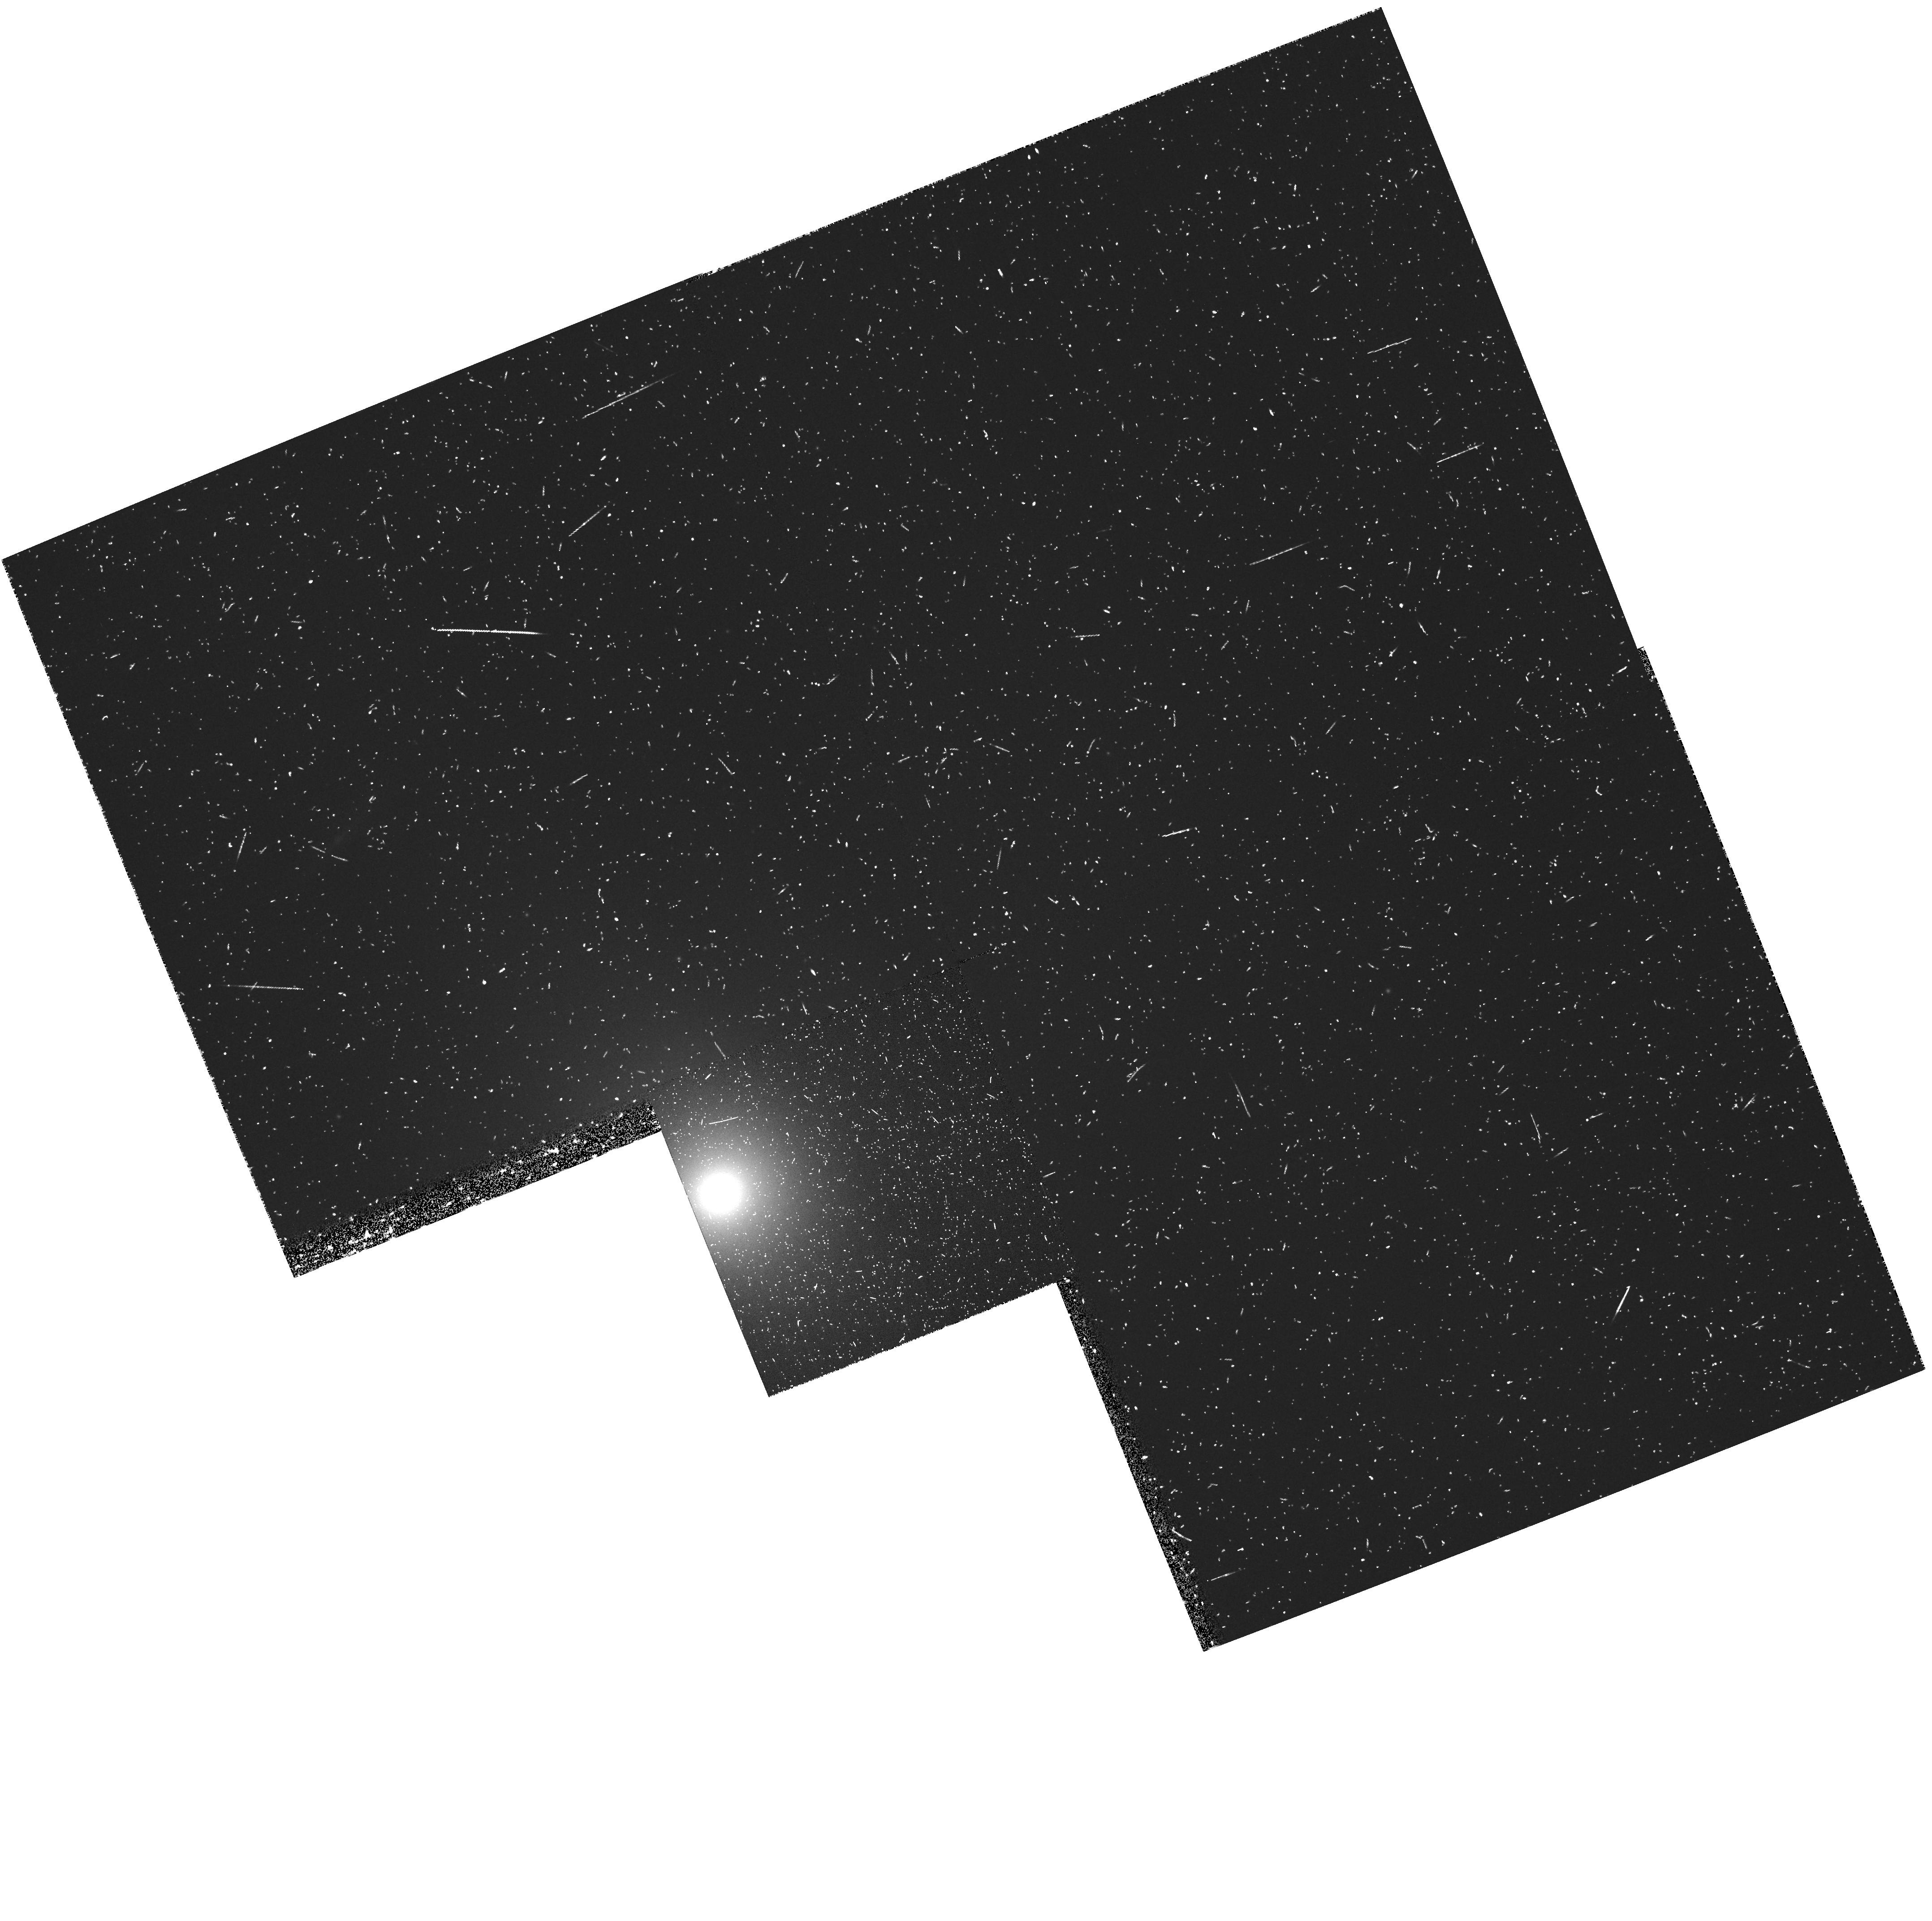
Target: NGC4552. Instrument: WFPC2/PC. Filter: FR680P15. Exposure: 20 min. Observation ID: u5fn0302r

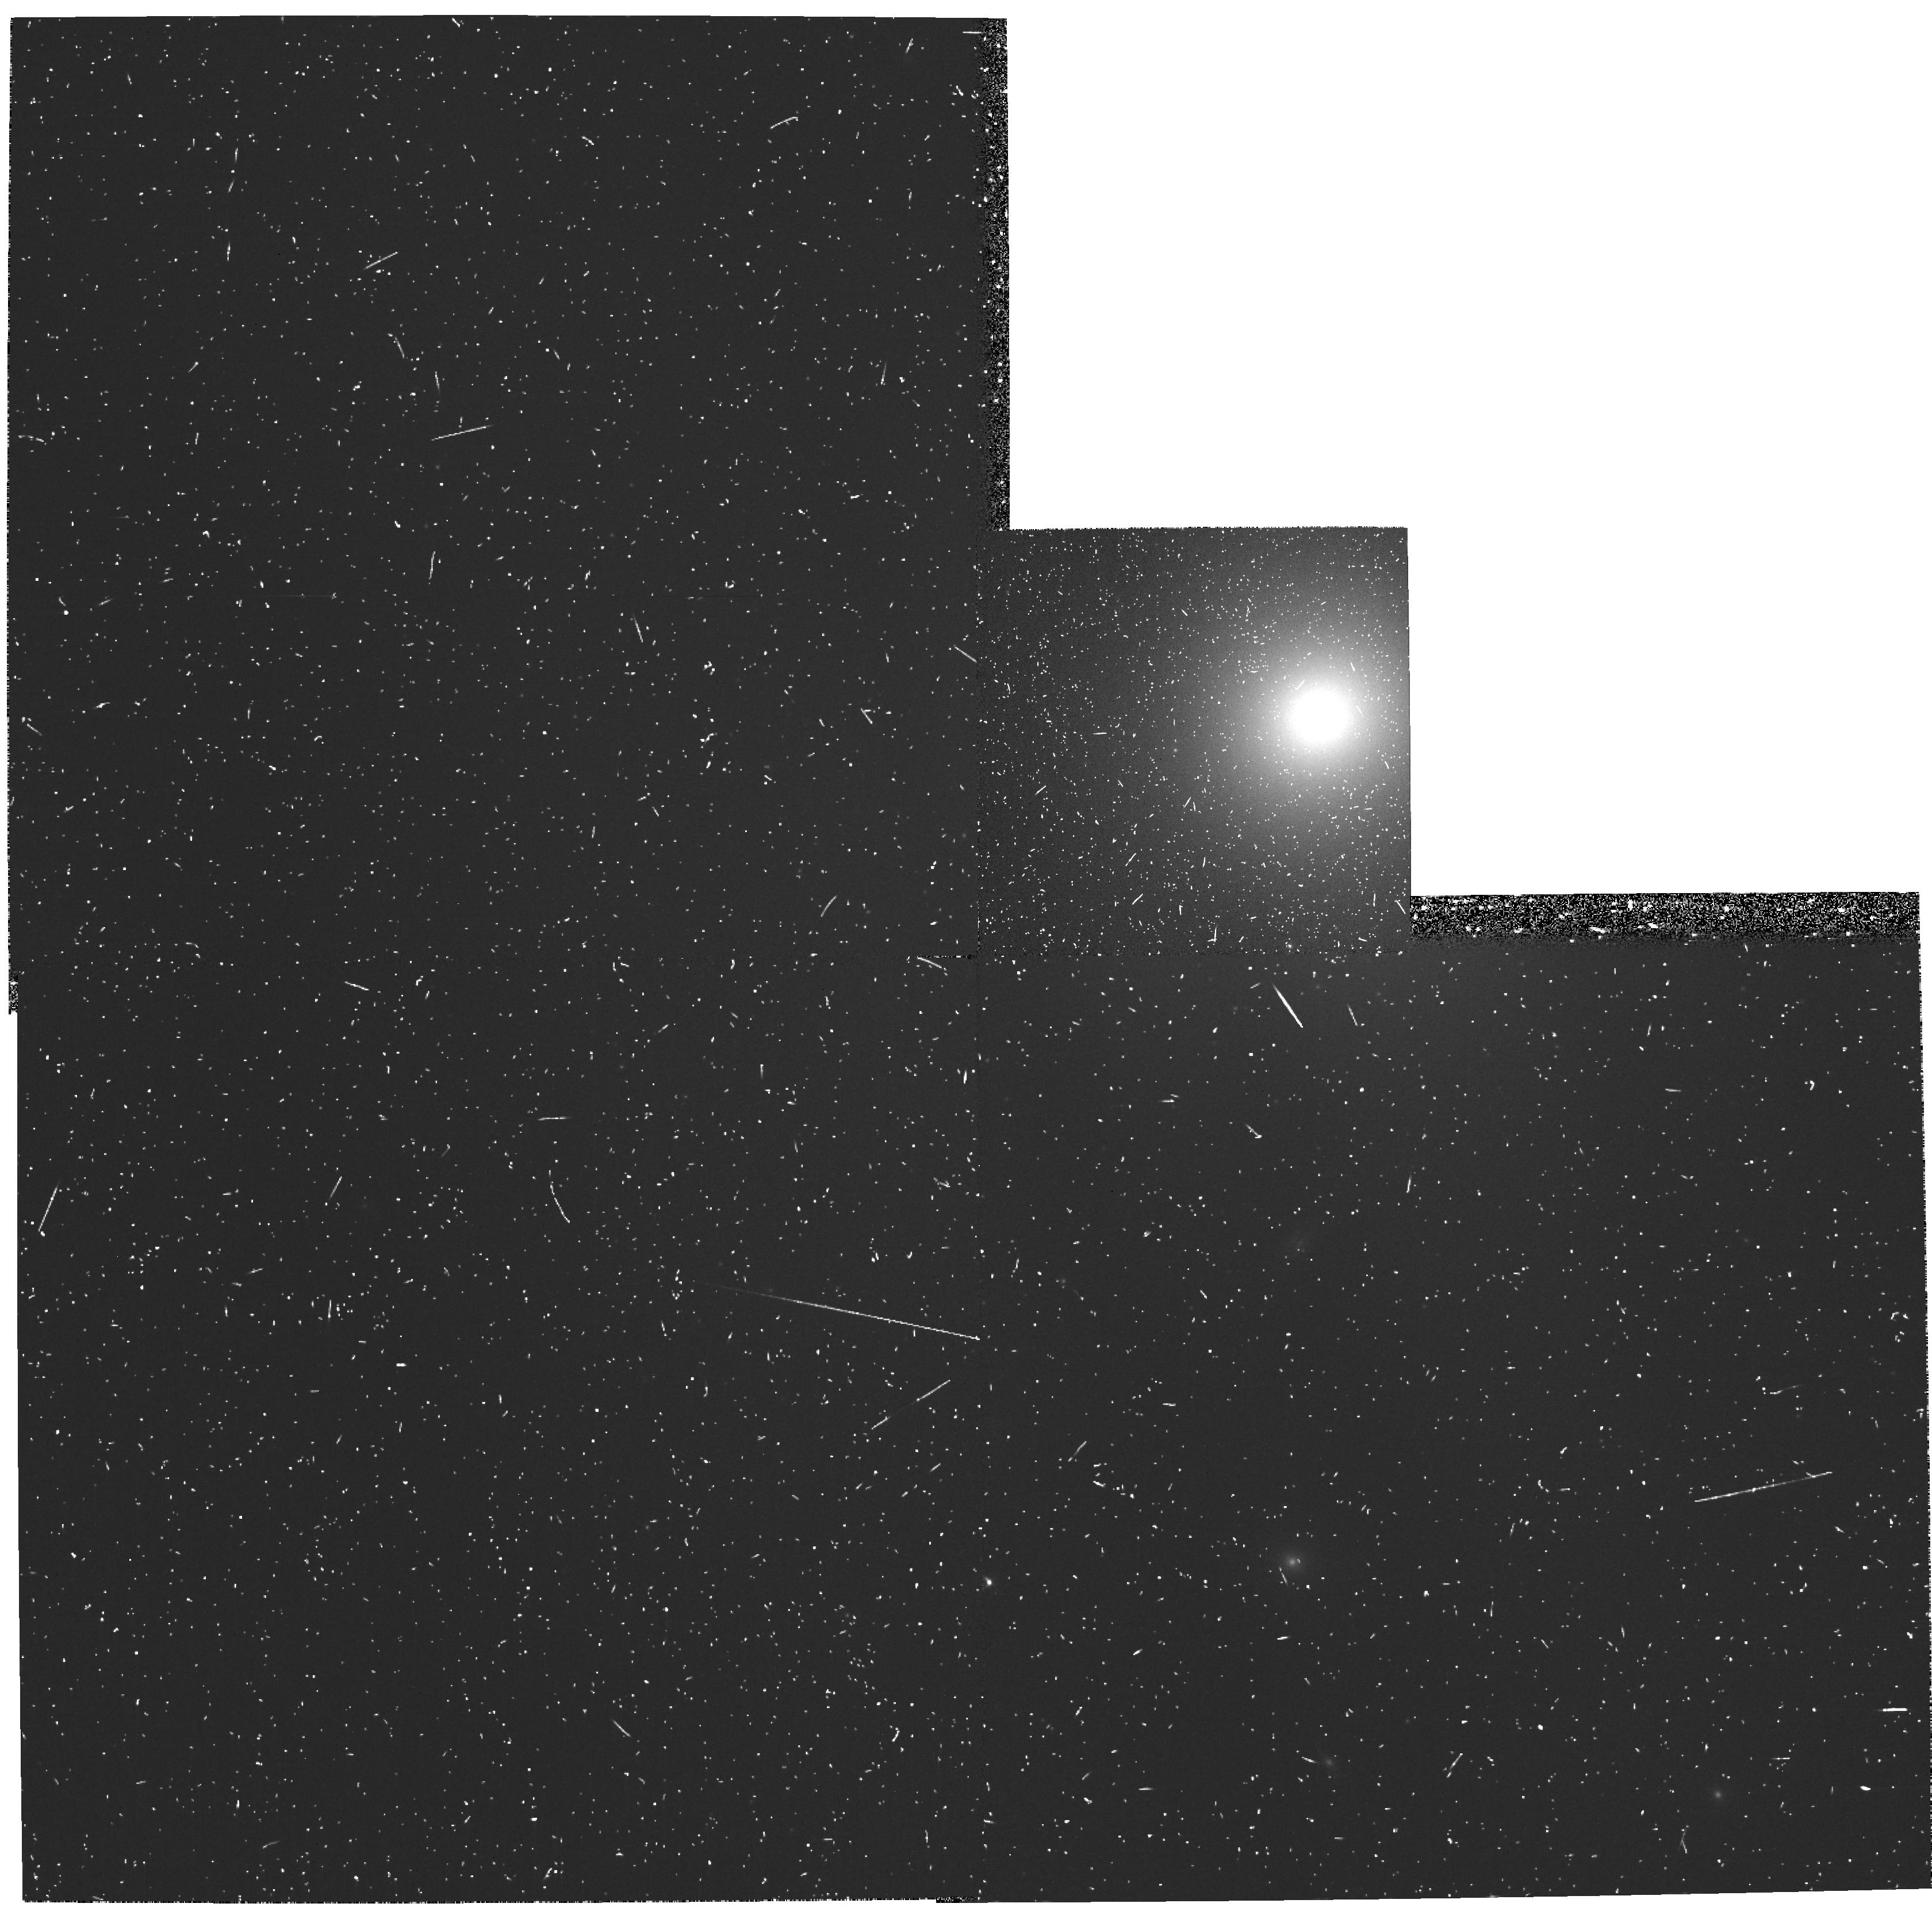
Target: NGC1399. Instrument: WFPC2/PC. Filter: FR680P15. Exposure: 22 min. Observation ID: u5fn0102r

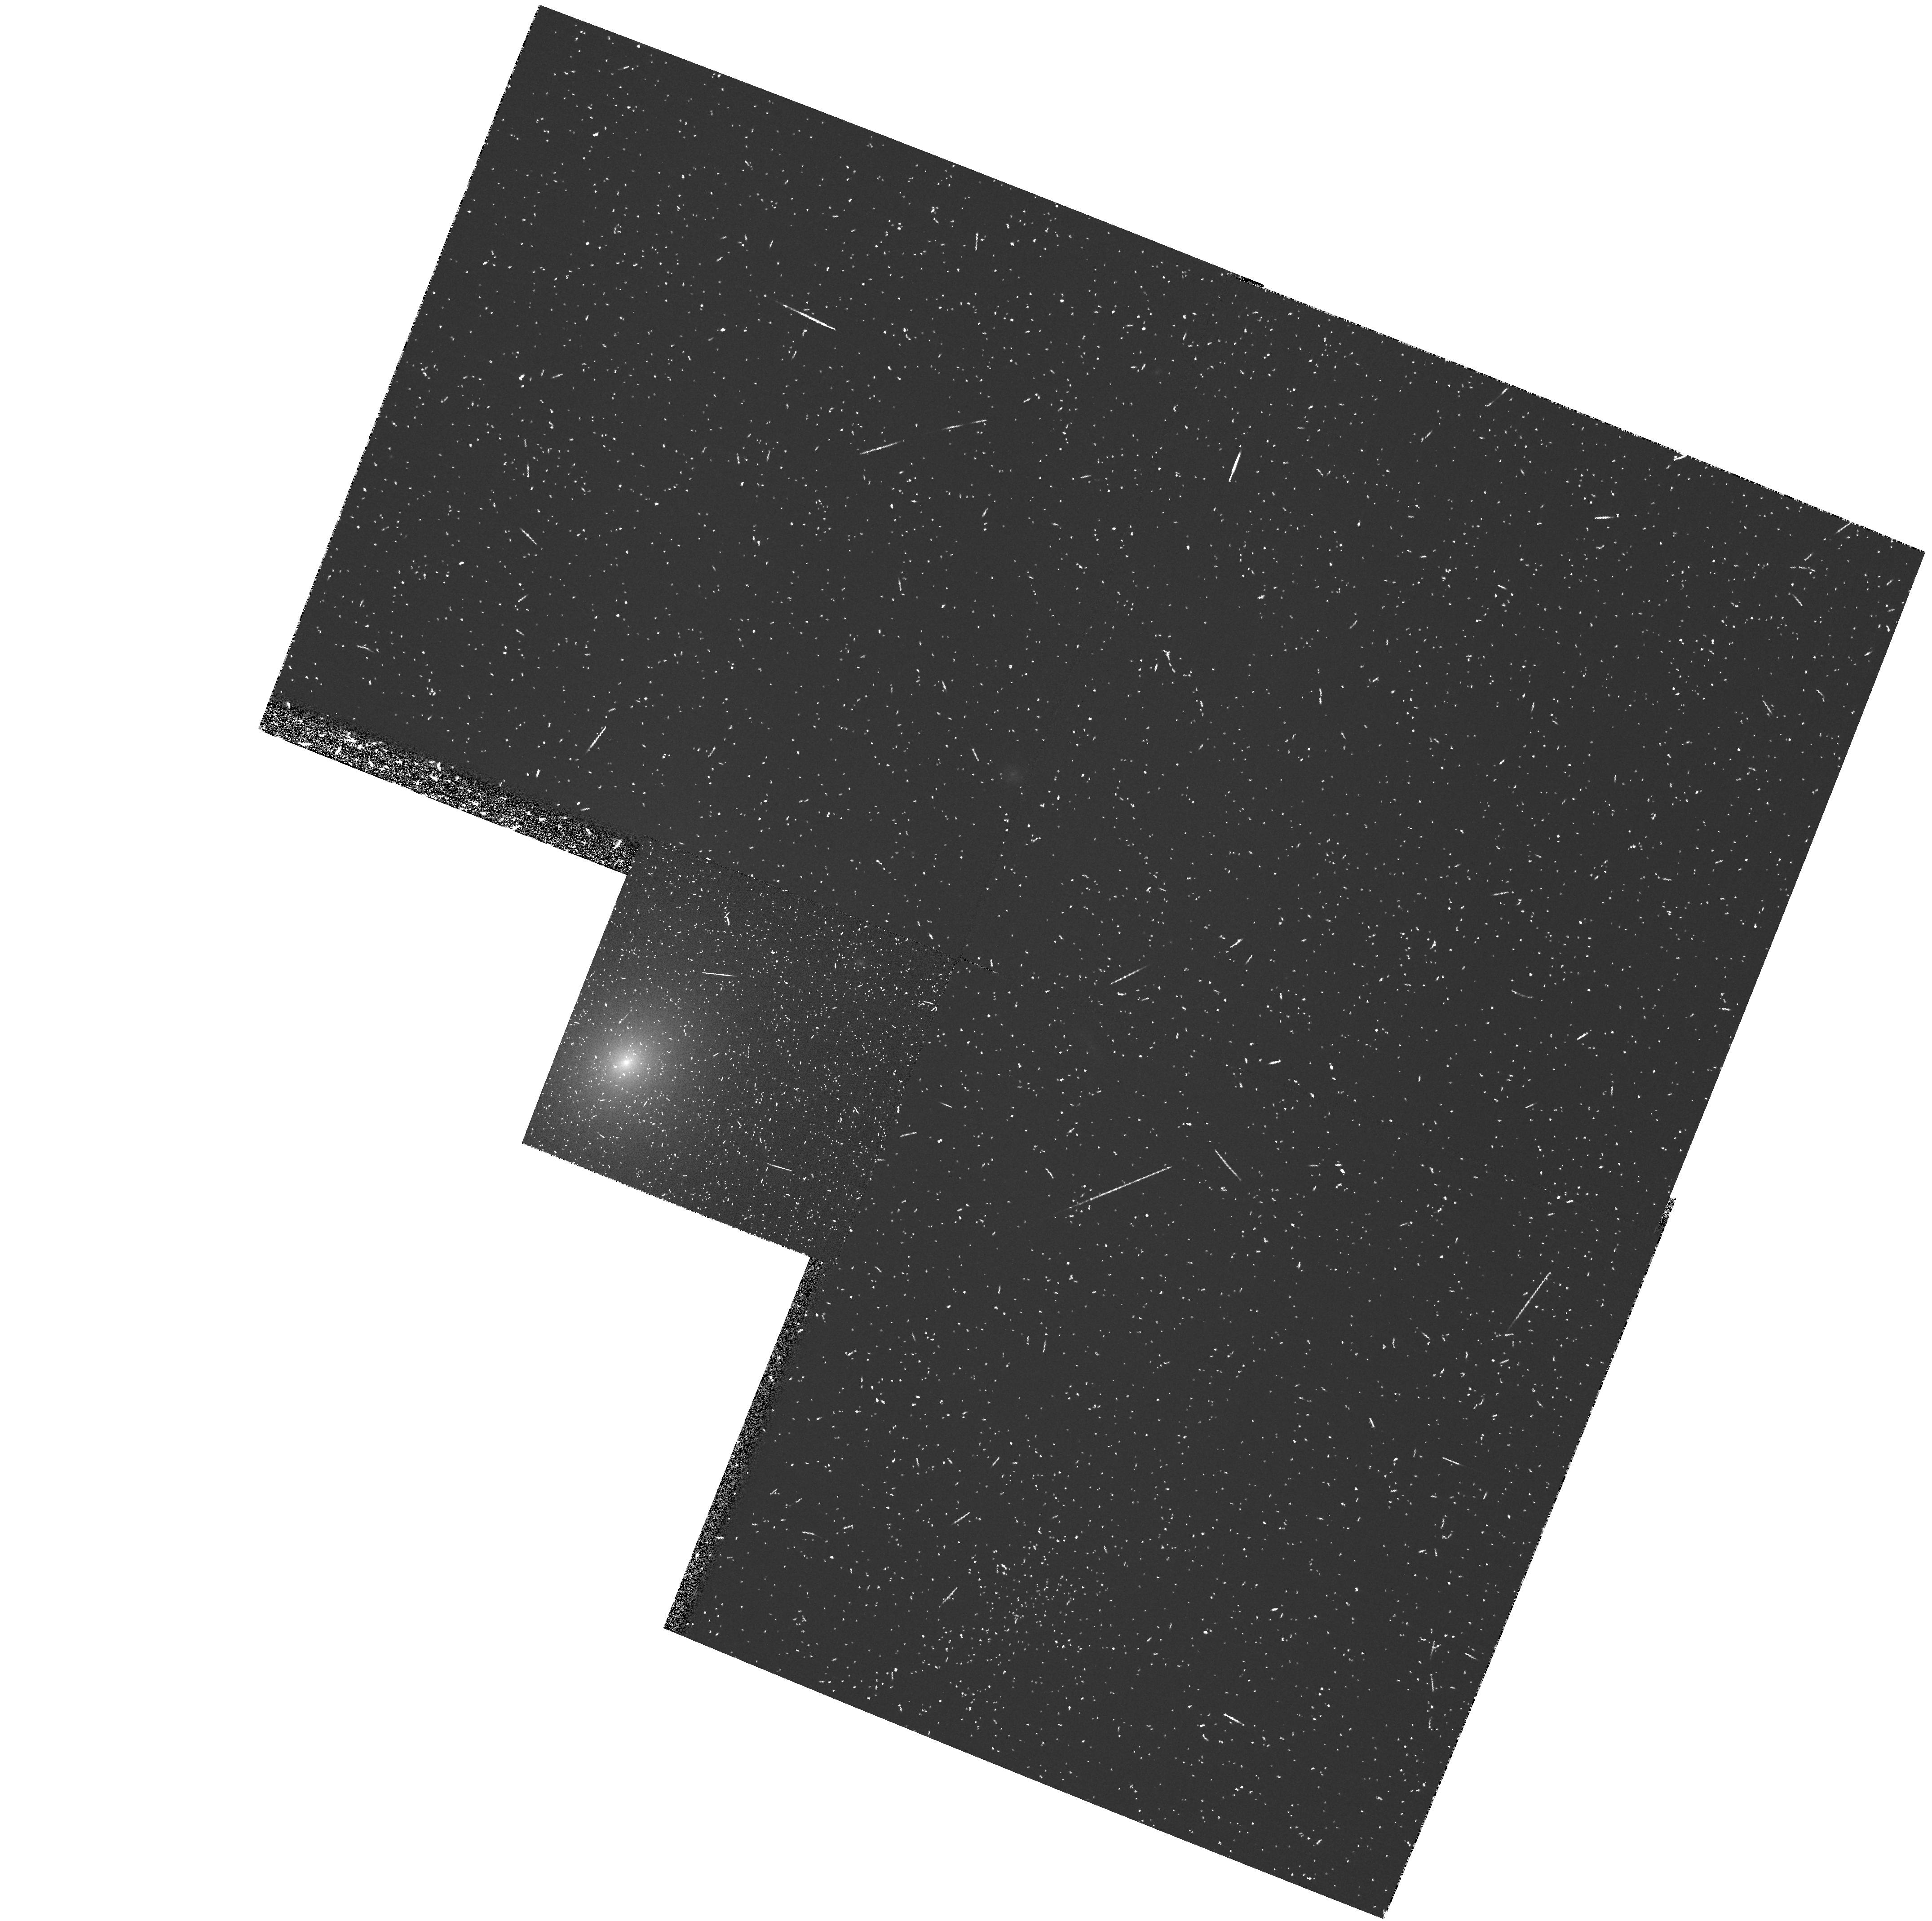
Target: NGC4168. Instrument: WFPC2/PC. Filter: FR680P15. Exposure: 20 min. Observation ID: u5fn0202r

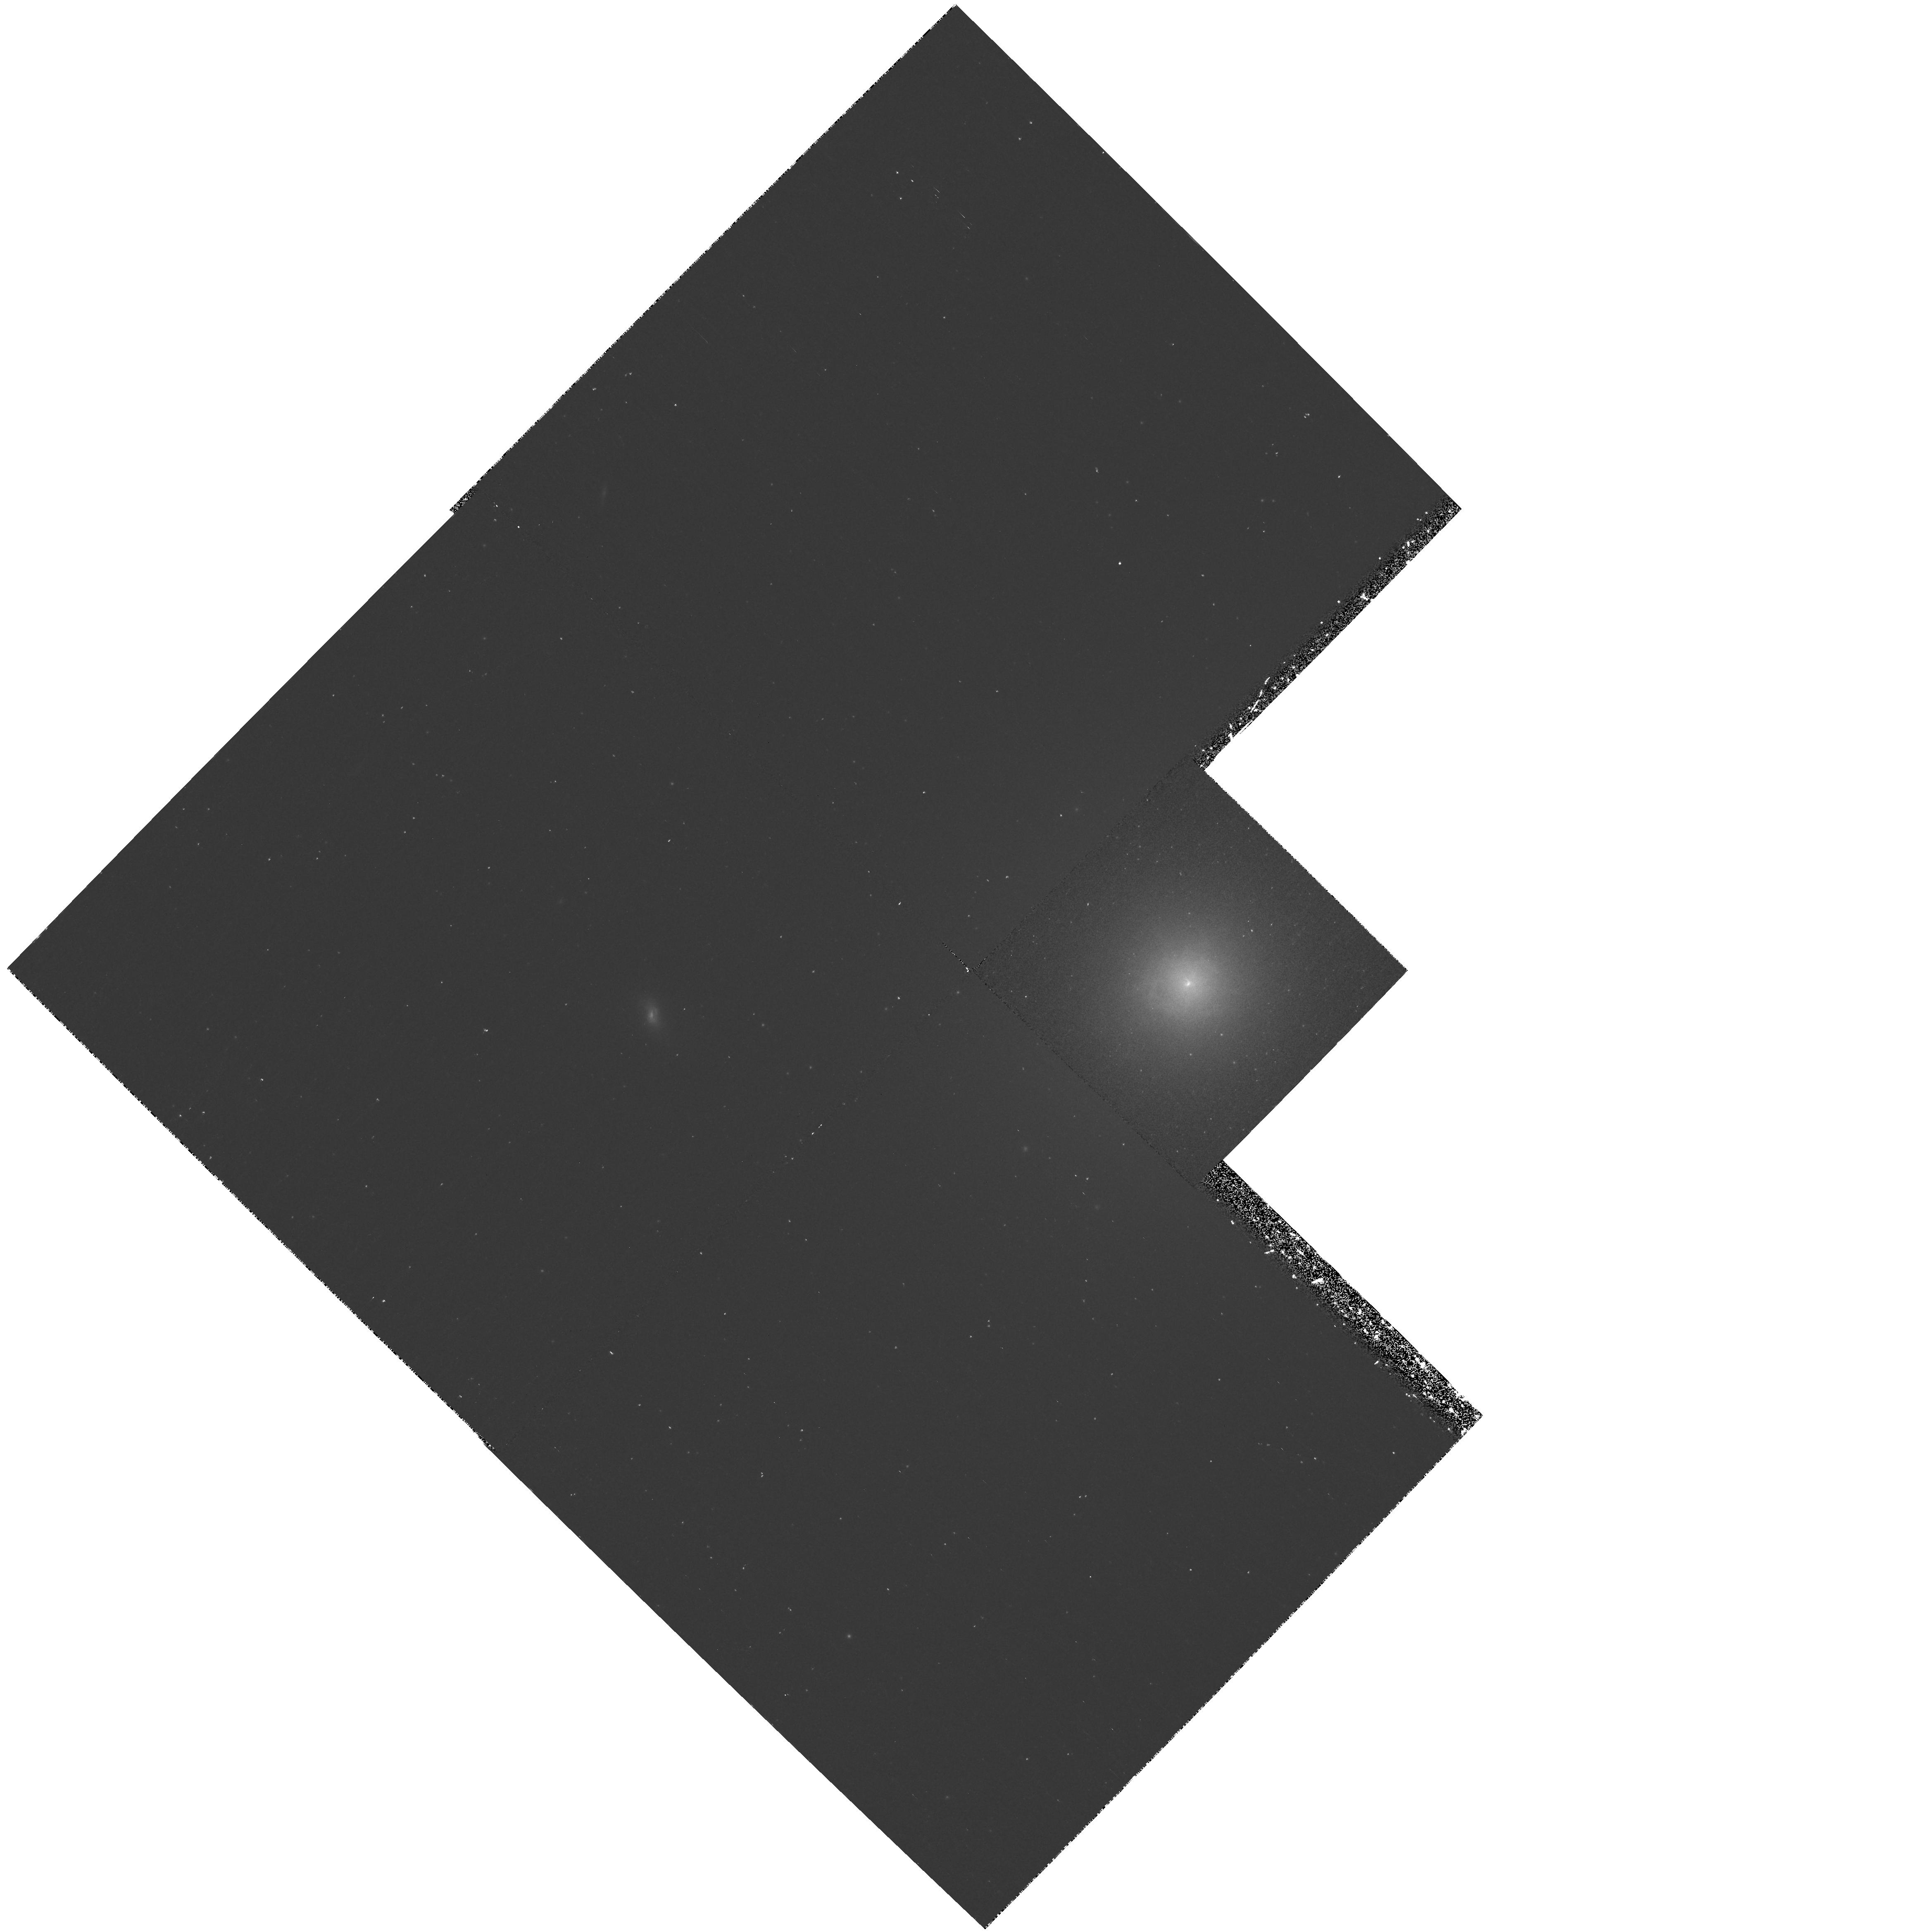
Target: NGC4636. Instrument: WFPC2/PC. Filter: F658N. Exposure: 42 min. Observation ID: hst_8031_04_wfpc2_pc_f658n_u5fn04

GASEOUS DISKS IN GALACTIC NUCLEI (PI: Kaiser, Mary Elizabeth)

We propose to image a sample of core galaxies in [NII]+Halpha with WFPC2 at high spatial resolution to identify nuclear gas disks in these galaxies. Follow-up long-slit medium resolution STIS spectroscopy along the PA of the nuclear gas disk will then be used to map the gas kinematics. From the gas motions we will constrain the central black hole mass.